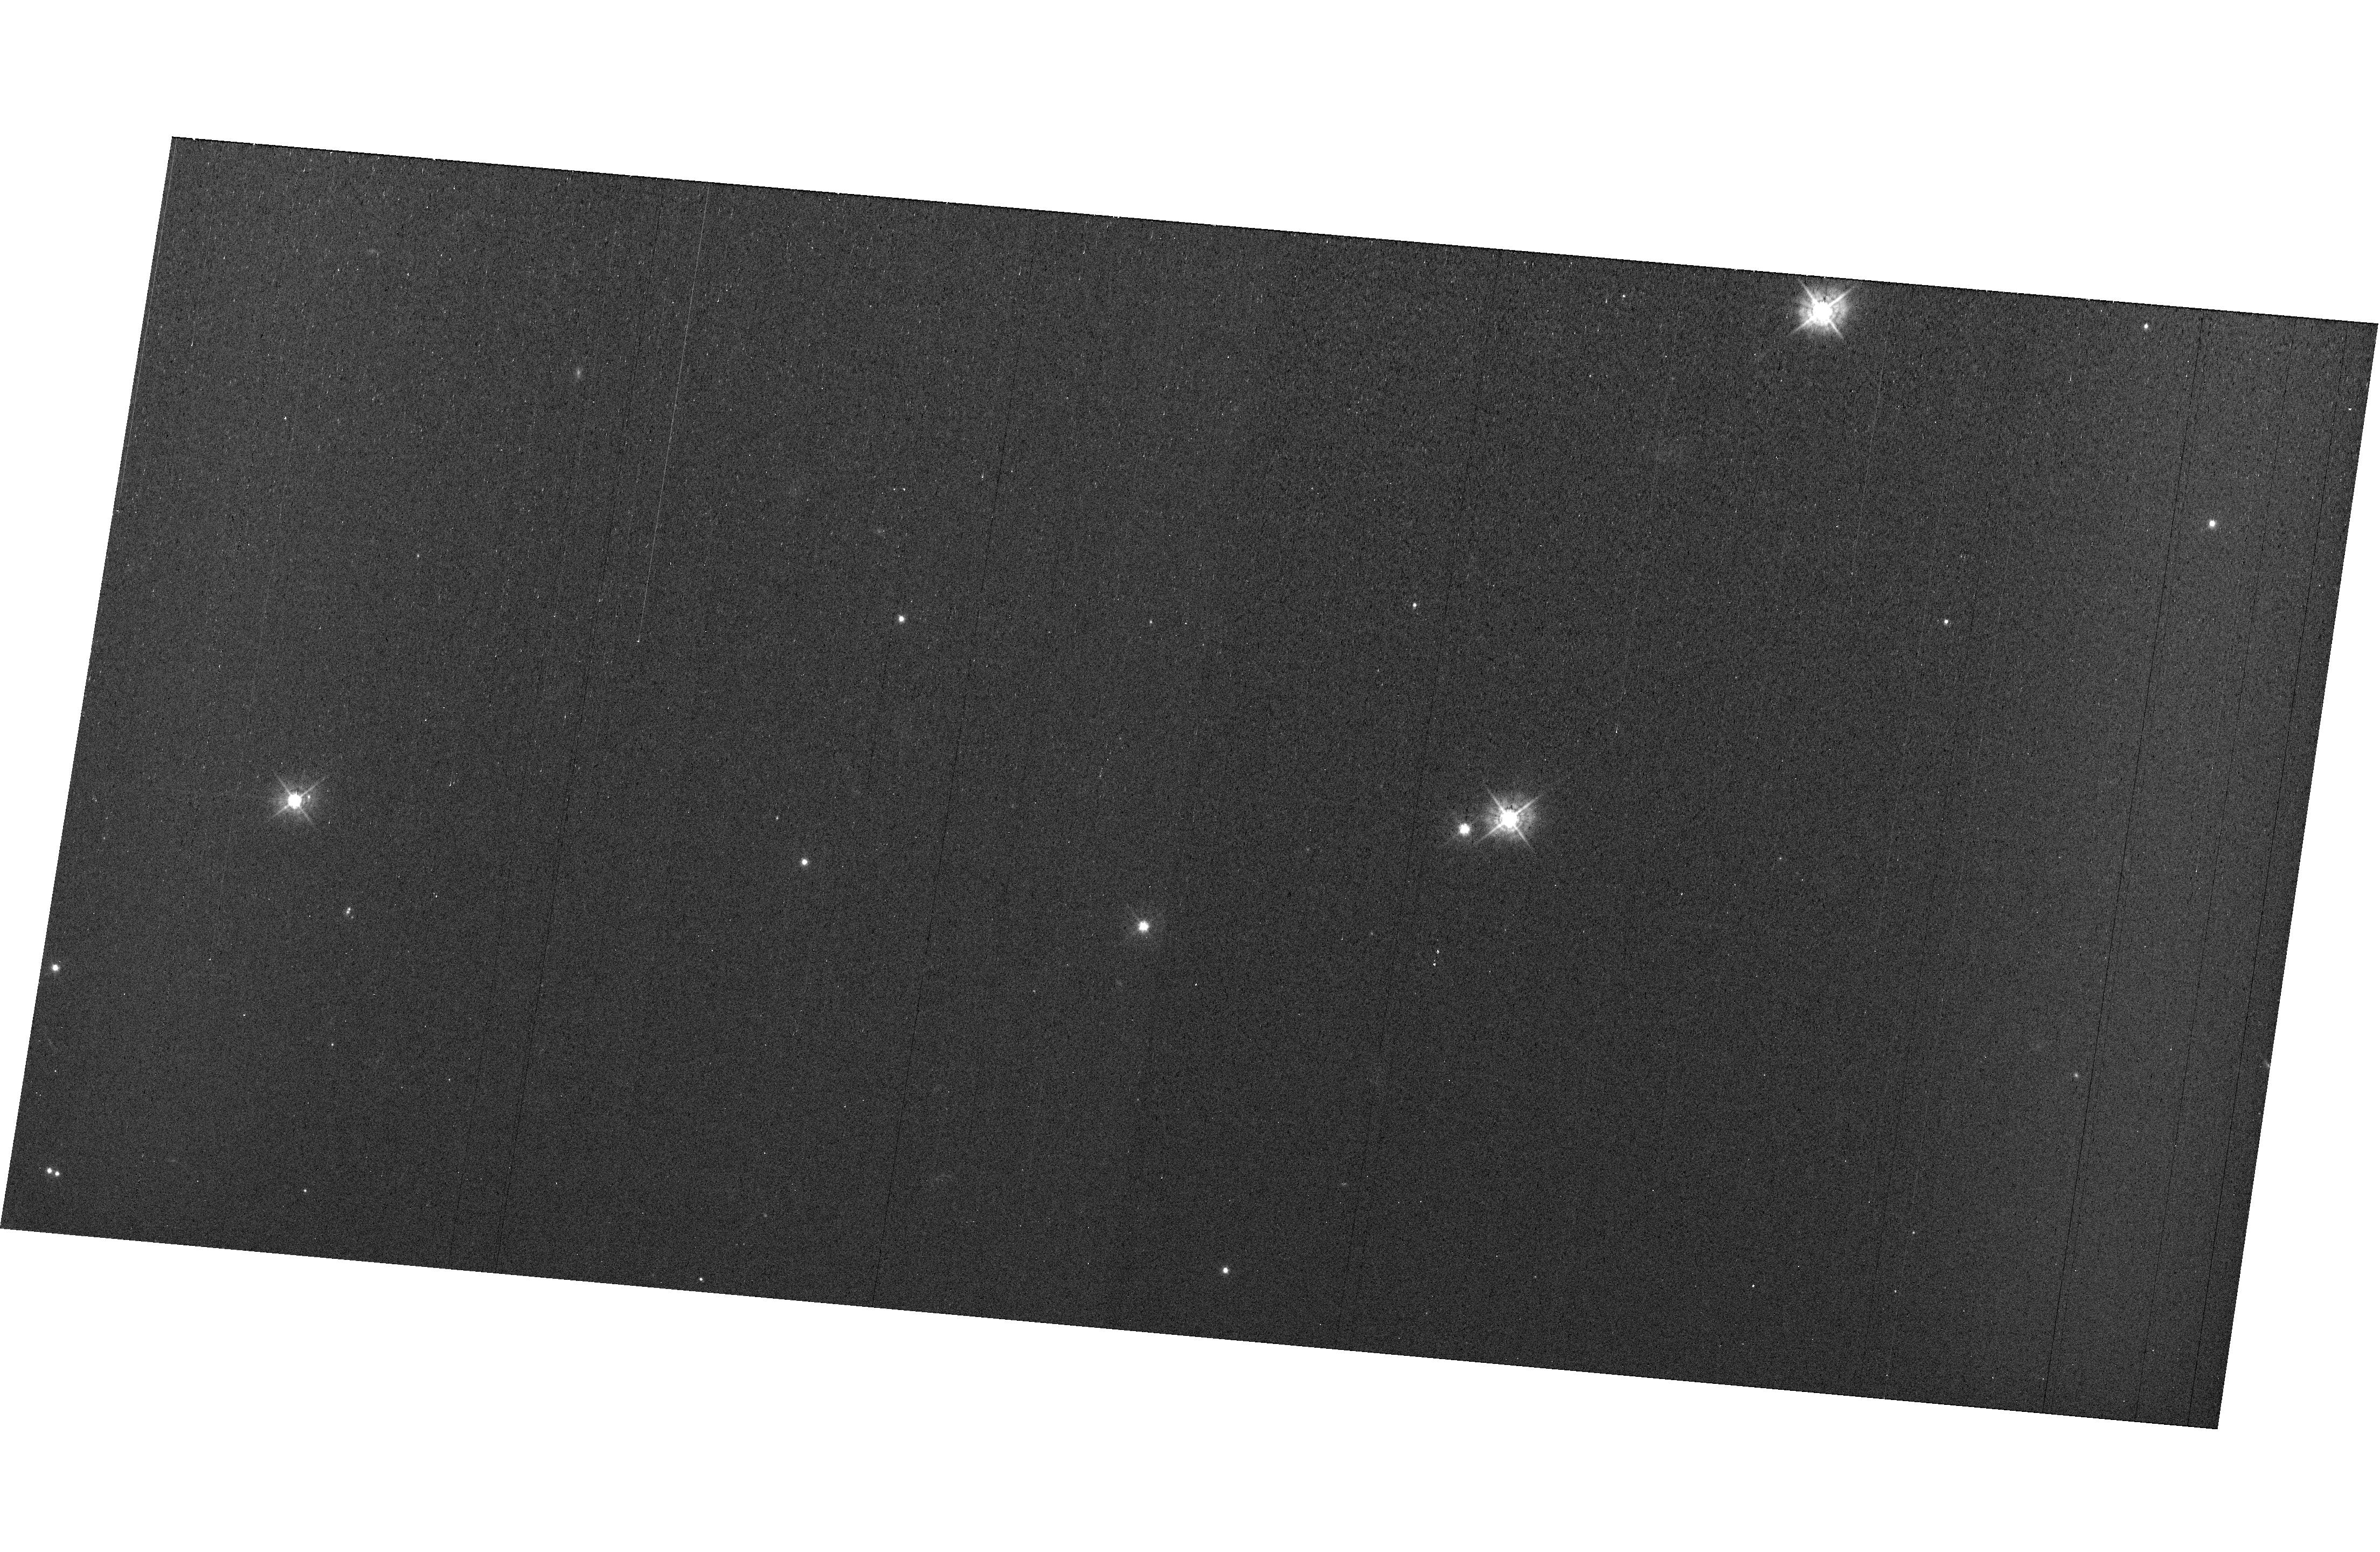
Target: field at RA 327.782°, Dec 28.937°. Instrument: WFC3/UVIS. Filter: F438W. Exposure: 44 min. Observation ID: hst_15561_e4_wfc3_uvis_f438w_idvie4

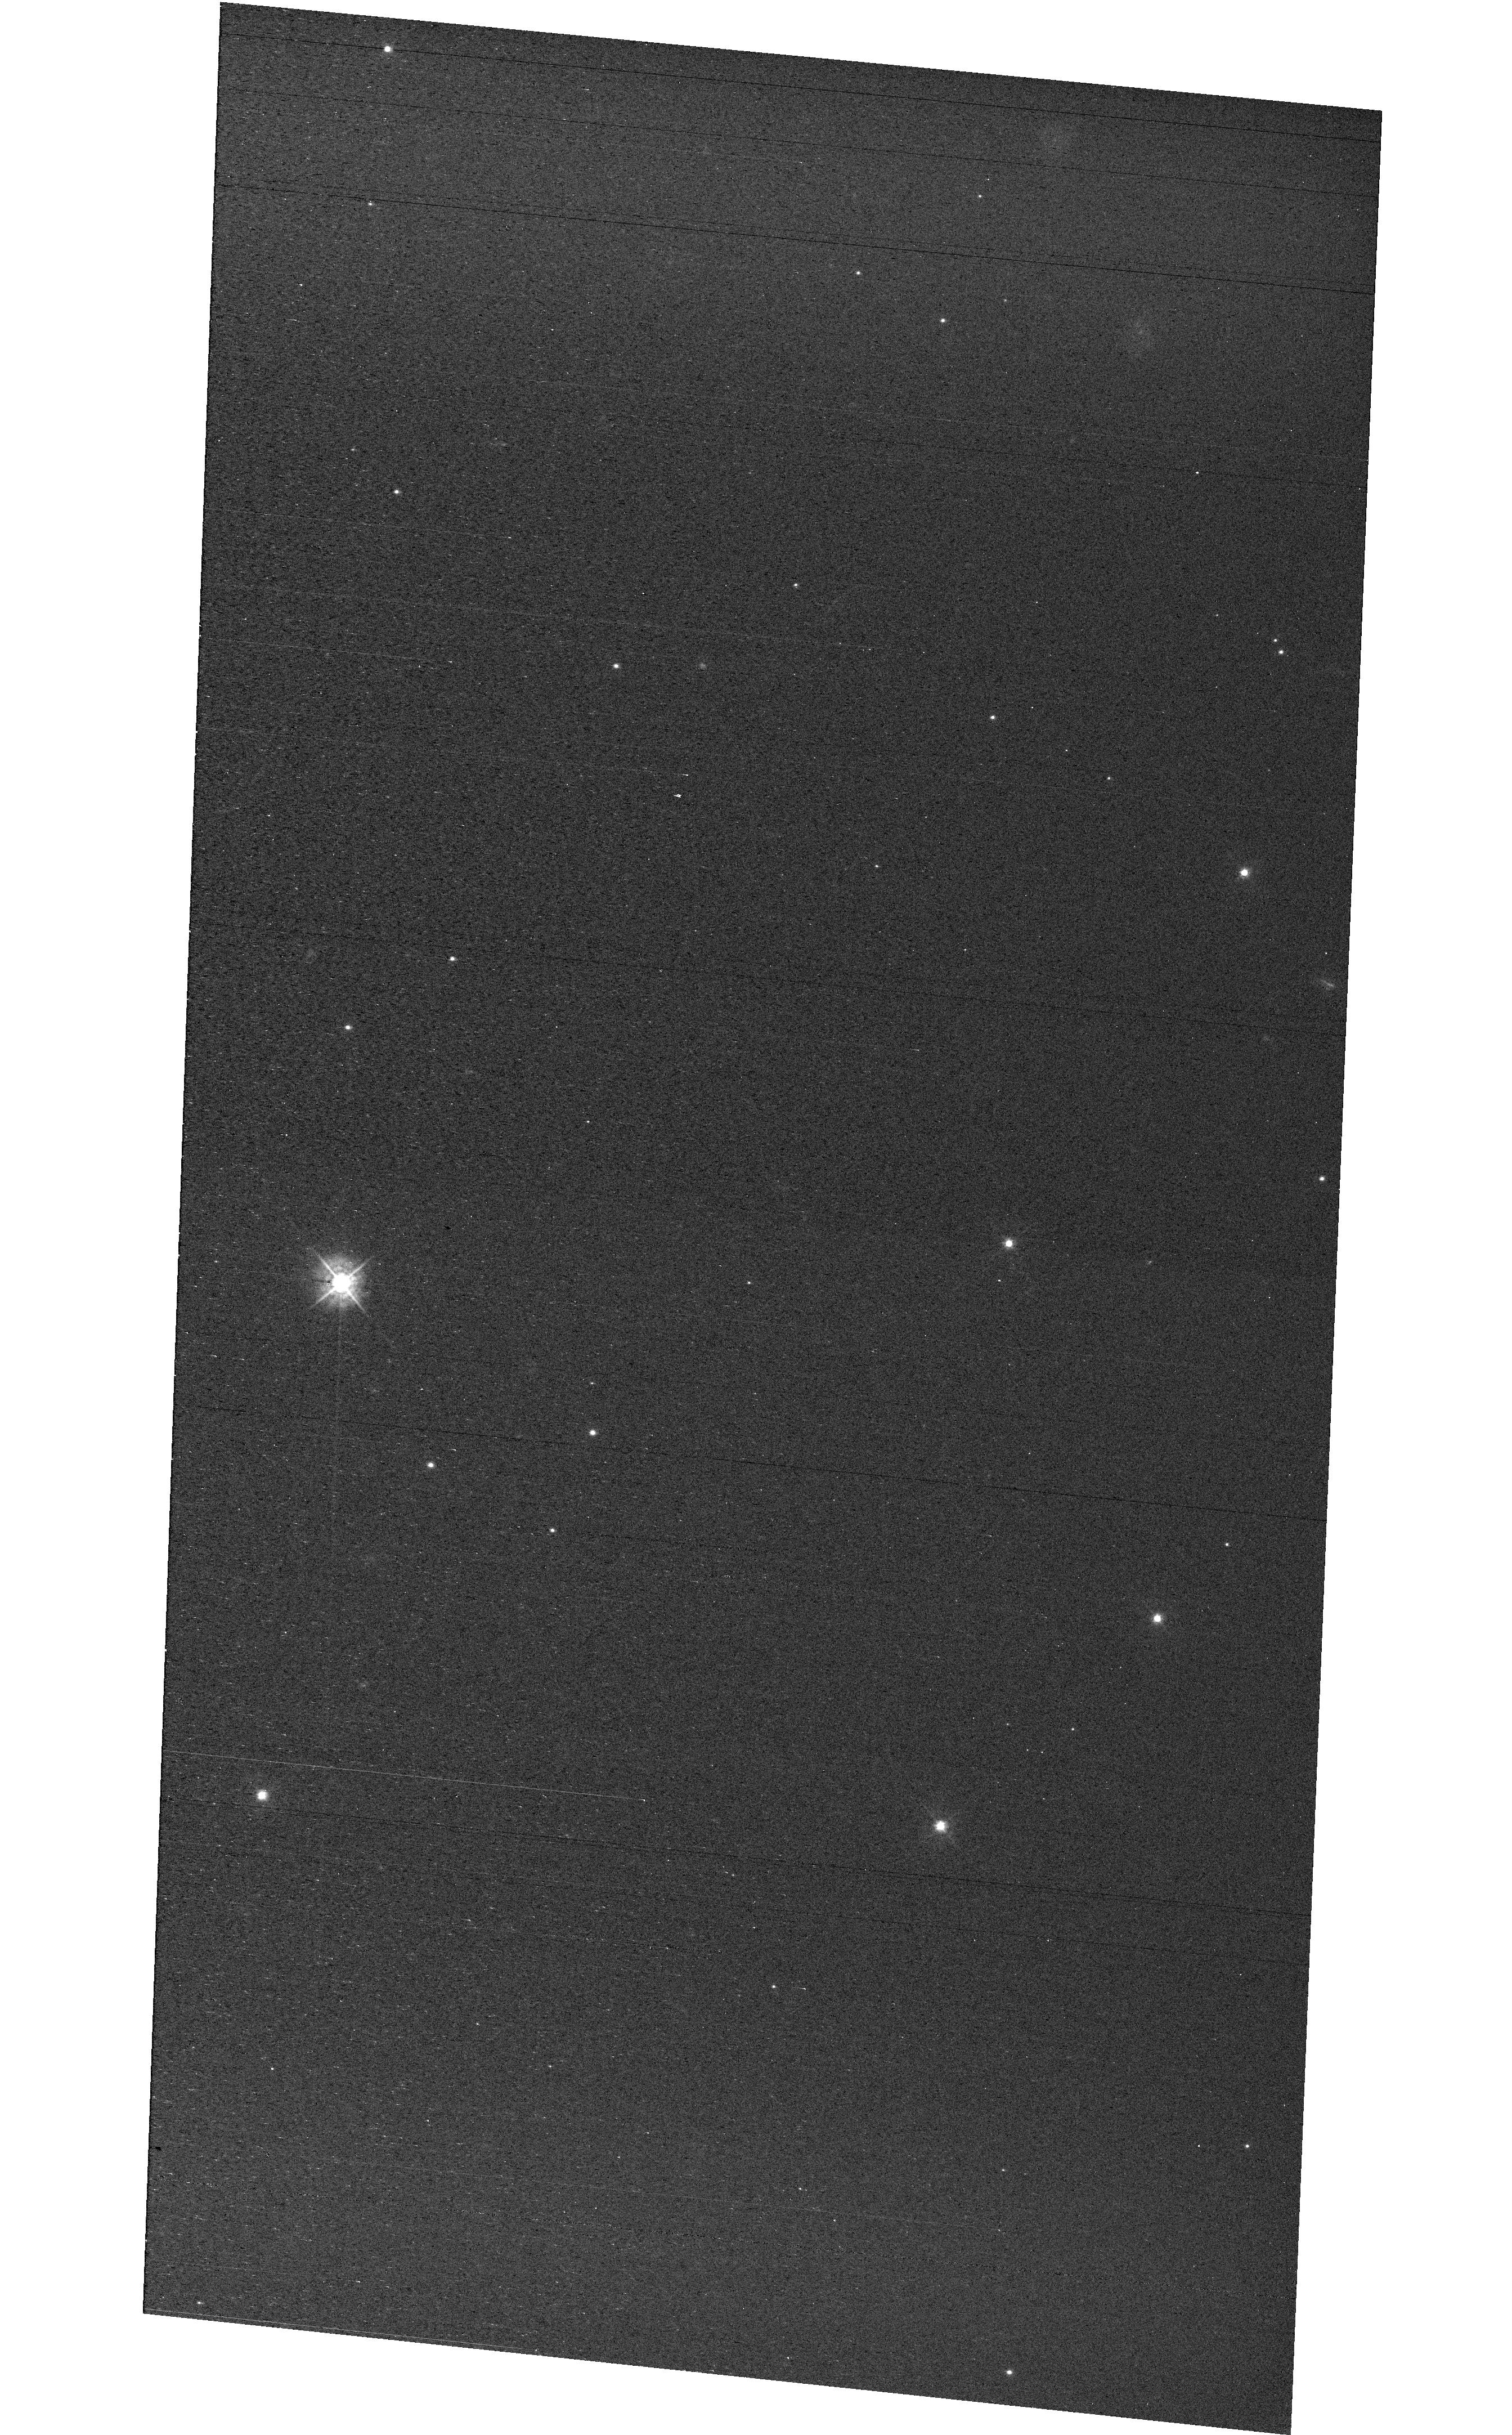
Target: field at RA 327.880°, Dec 28.872°. Instrument: WFC3/UVIS. Filter: F438W. Exposure: 44 min. Observation ID: hst_15561_e3_wfc3_uvis_f438w_idvie3

MAMA Spectroscopic Sensitivity and Focus Monitor Cycle 26 (PI: Carlberg, Joleen)

Monitor sensitivity of each MAMA grating mode to detect any change due to contamination or other causes. Also monitor the STIS focus in a spectroscopic and an imaging mode. Obtain exposures in each of the 2 low-resolution MAMA spectroscopic modes every 4 months, in each of the 2 medium-resolution modes once a year, and in each of the 5 echelle modes every 3 months, using unique calibration standards for each mode, and ratio the results to the first observations to detect any trends. In addition, each L-mode sequence will be preceeded by a CCD/F28X50OII image, two spectroscopic ACQ/PEAKs with the CCD/G230LB and crossed linear patterns, and two CCD/G230LB spectra, with the purpose of measuring the focus (PSF across the dispersion as a function of UV wavelength); and each M-mode sequence will be preceded by a CCD/F28X50OII direct image also to monitor the focus. Pending the analysis of the Cycle 25 program, the focus monitor observations may be adjusted if necessary, but without an increase in orbits.